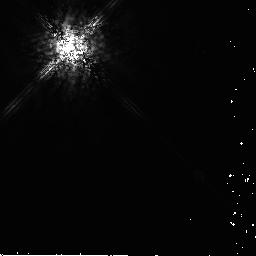
Target: AU-MIC. Instrument: NICMOS/NIC2. Filter: POL240L. Exposure: 12 min. Observation ID: n9r311030

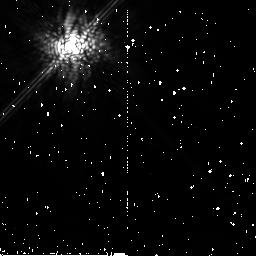
Target: HD-181327. Instrument: NICMOS/NIC2. Filter: POL120L. Exposure: 13 min. Observation ID: n9r340020

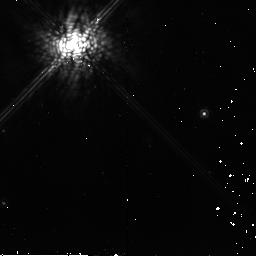
Target: HD-61005. Instrument: NICMOS/NIC2. Filter: POL120L. Exposure: 13 min. Observation ID: n9r361020

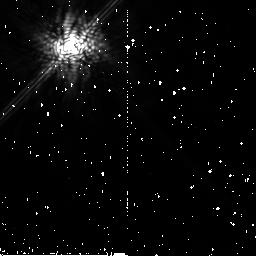
Target: HD-107146. Instrument: NICMOS/NIC2. Filter: POL240L. Exposure: 12 min. Observation ID: n9r350030

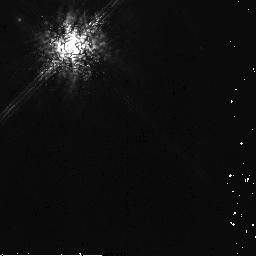
Target: HR-4796. Instrument: NICMOS/NIC2. Filter: POL240L. Exposure: 12 min. Observation ID: n9r331030

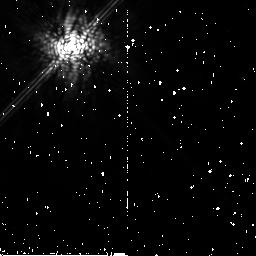
Target: HD-21447-PSF. Instrument: NICMOS/NIC2. Filter: POL0L. Exposure: 13 min. Observation ID: n9r370010

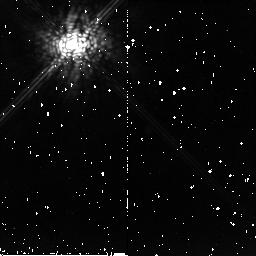
Target: HD-32297. Instrument: NICMOS/NIC2. Filter: POL0L. Exposure: 13 min. Observation ID: n9r321010

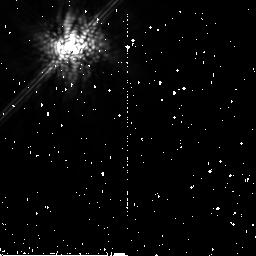
Target: GJ-784-PSF. Instrument: NICMOS/NIC2. Filter: POL120L. Exposure: 13 min. Observation ID: n9r371020

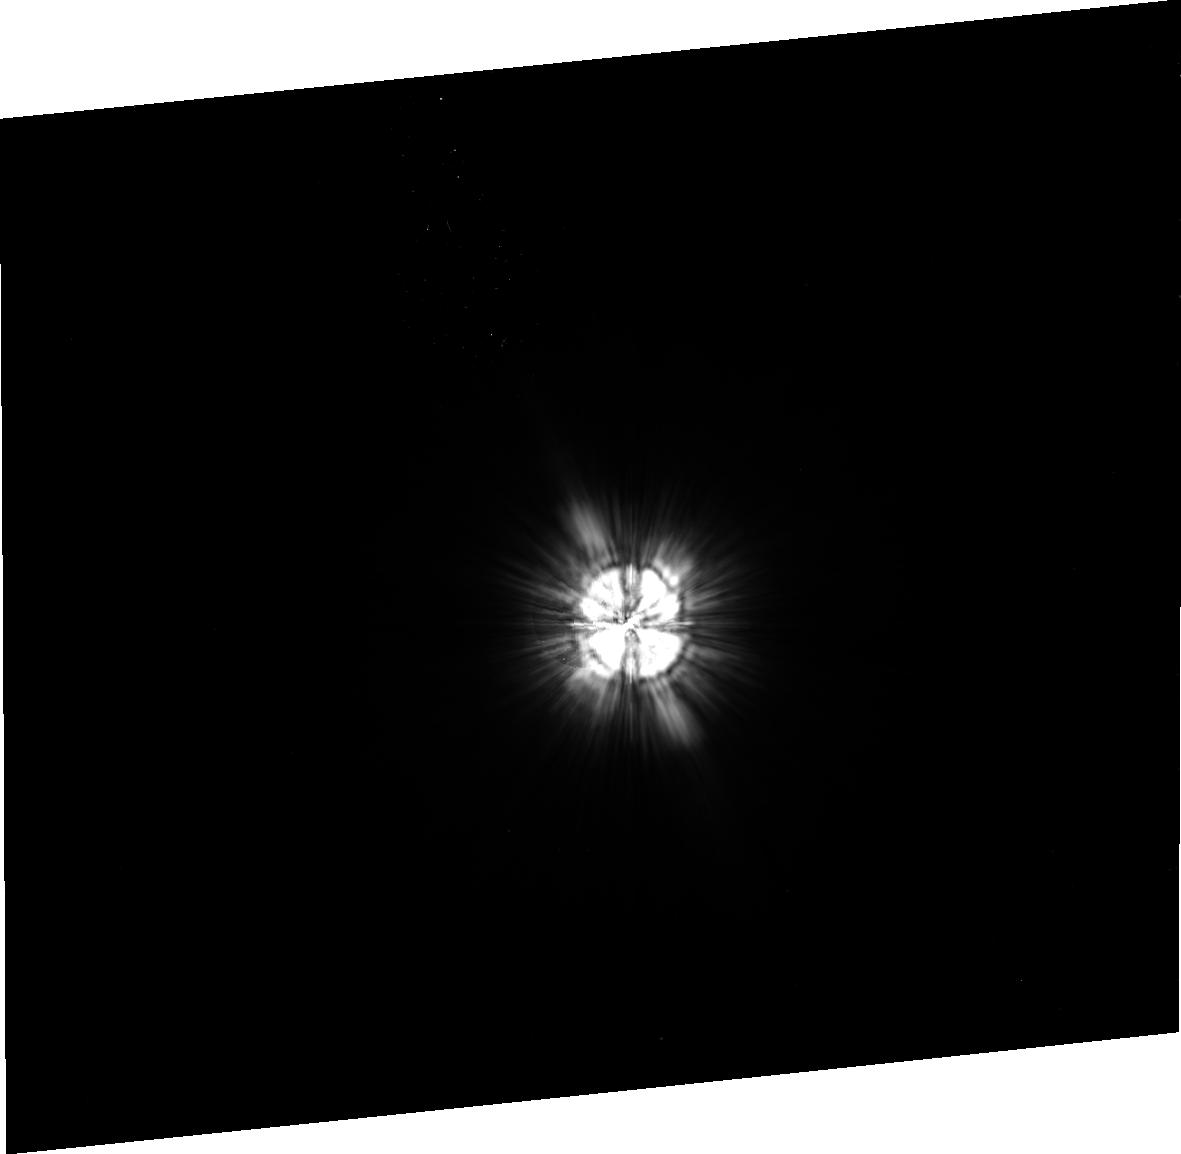
Target: HD-117176-PSF. Instrument: ACS/HRC. Filter: F606W. Exposure: 11 min. Observation ID: j9r386020

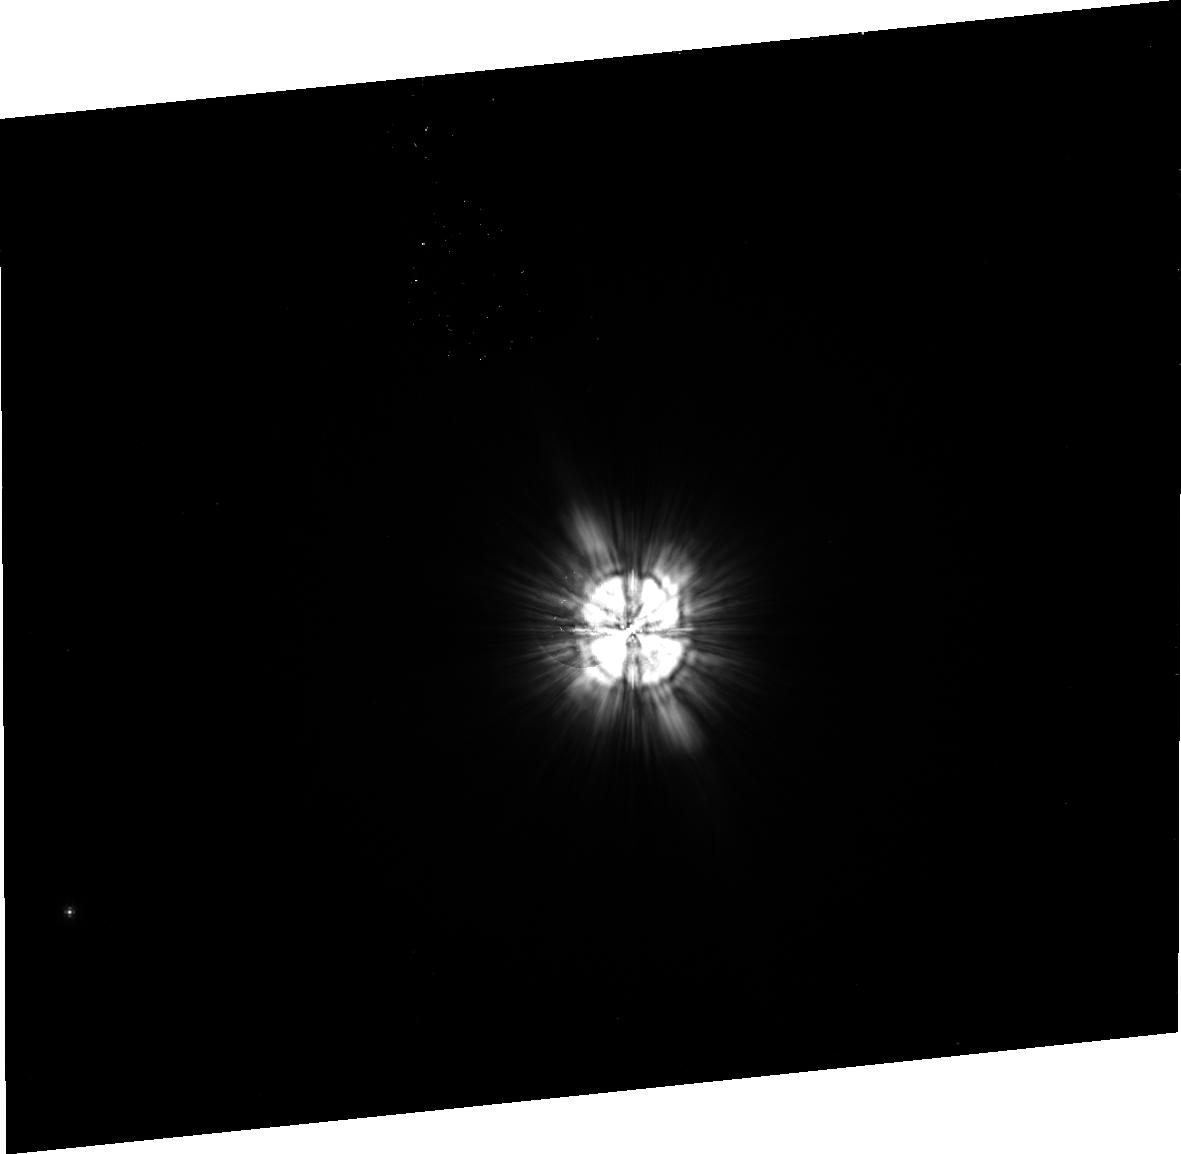
Target: HD-82943-PSF. Instrument: ACS/HRC. Filter: F606W. Exposure: 11 min. Observation ID: j9r390040

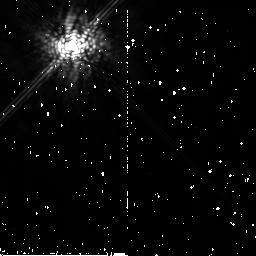
Target: HD-107146. Instrument: NICMOS/NIC2. Filter: POL0L. Exposure: 13 min. Observation ID: n9r352010

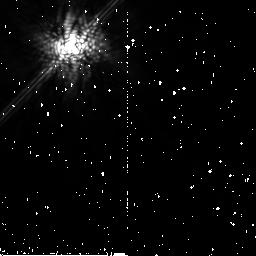
Target: AU-MIC. Instrument: NICMOS/NIC2. Filter: POL120L. Exposure: 13 min. Observation ID: n9r310020

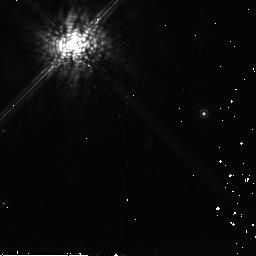
Target: HD-61005. Instrument: NICMOS/NIC2. Filter: POL240L. Exposure: 13 min. Observation ID: n9r363030

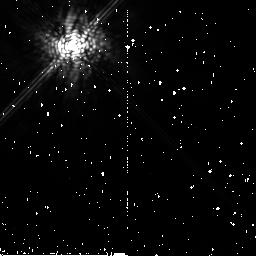
Target: HD-107146. Instrument: NICMOS/NIC2. Filter: POL240L. Exposure: 12 min. Observation ID: n9r352030

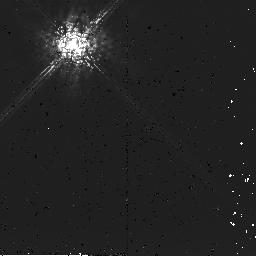
Target: HD-32297. Instrument: NICMOS/NIC2. Filter: POL240L. Exposure: 12 min. Observation ID: n9r321030

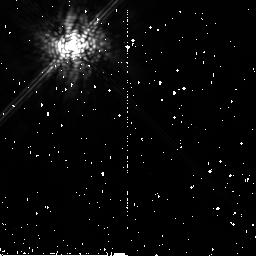
Target: HD-107146. Instrument: NICMOS/NIC2. Filter: POL120L. Exposure: 13 min. Observation ID: n9r352020

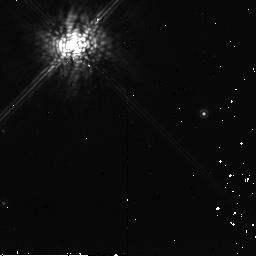
Target: HD-61005. Instrument: NICMOS/NIC2. Filter: POL120L. Exposure: 13 min. Observation ID: n9r363020

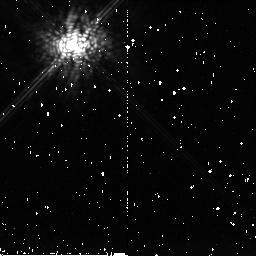
Target: HD-32297. Instrument: NICMOS/NIC2. Filter: POL120L. Exposure: 13 min. Observation ID: n9r323020

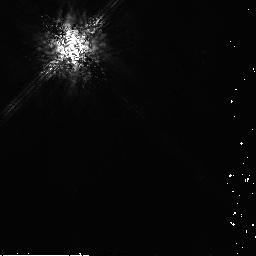
Target: HD-107146. Instrument: NICMOS/NIC2. Filter: POL240L. Exposure: 12 min. Observation ID: n9r351030

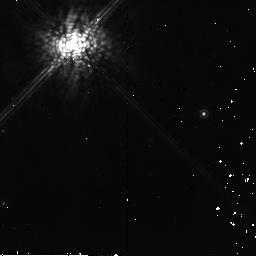
Target: HD-61005. Instrument: NICMOS/NIC2. Filter: POL0L. Exposure: 13 min. Observation ID: n9r363010

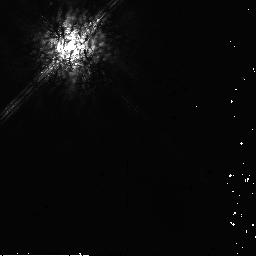
Target: HD-21447-PSF. Instrument: NICMOS/NIC2. Filter: POL240L. Exposure: 13 min. Observation ID: n9r370030

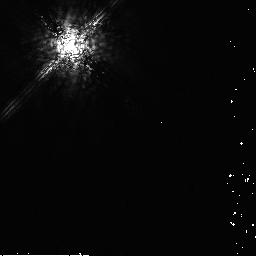
Target: GJ-784-PSF. Instrument: NICMOS/NIC2. Filter: POL240L. Exposure: 13 min. Observation ID: n9r371030

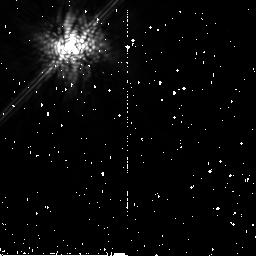
Target: AU-MIC. Instrument: NICMOS/NIC2. Filter: POL0L. Exposure: 13 min. Observation ID: n9r310010

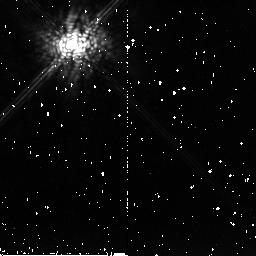
Target: HD-32297. Instrument: NICMOS/NIC2. Filter: POL120L. Exposure: 13 min. Observation ID: n9r321020

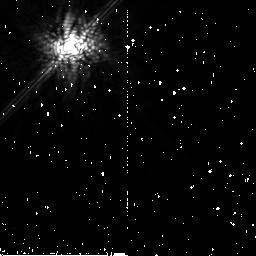
Target: HD-107146. Instrument: NICMOS/NIC2. Filter: POL120L. Exposure: 13 min. Observation ID: n9r350020

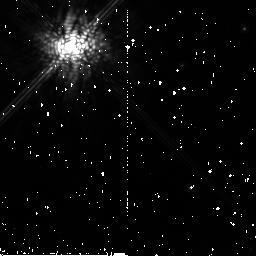
Target: HD-61005. Instrument: NICMOS/NIC2. Filter: POL120L. Exposure: 13 min. Observation ID: n9r360020

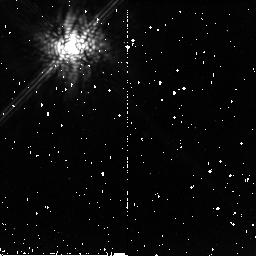
Target: HD-32297. Instrument: NICMOS/NIC2. Filter: POL0L. Exposure: 13 min. Observation ID: n9r322010

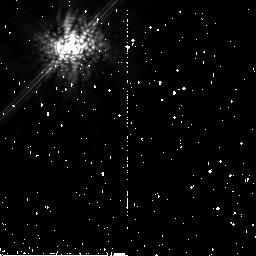
Target: GJ-784-PSF. Instrument: NICMOS/NIC2. Filter: POL0L. Exposure: 13 min. Observation ID: n9r371010

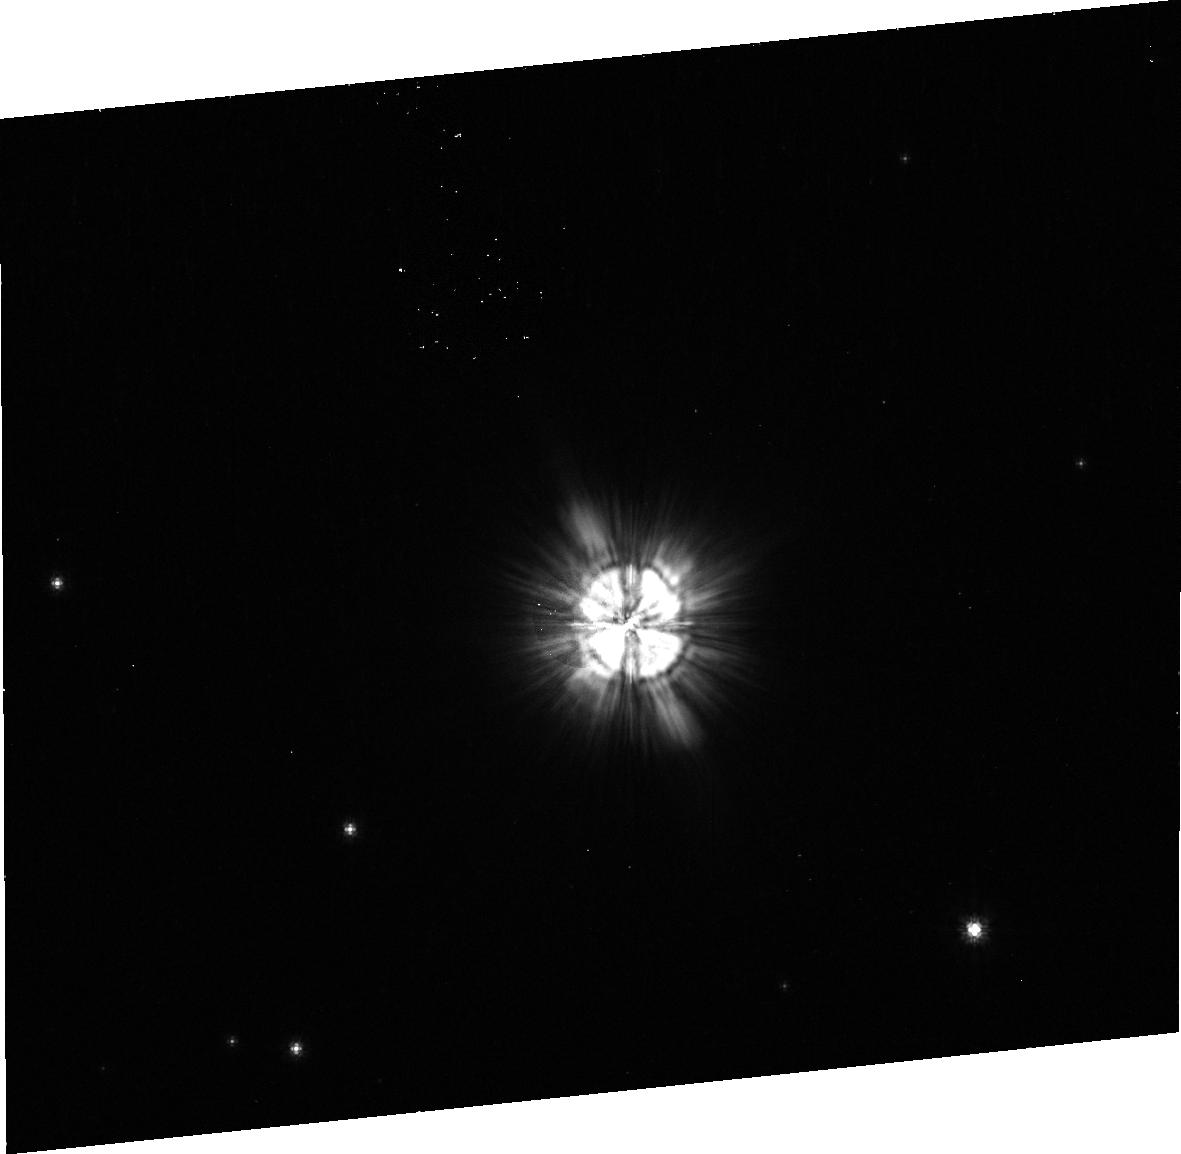
Target: HD-61005. Instrument: ACS/HRC. Filter: F606W. Exposure: 11 min. Observation ID: j9r384020

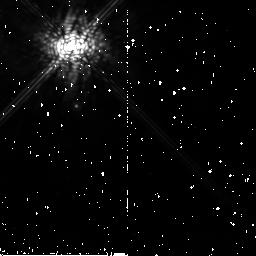
Target: HR-4796. Instrument: NICMOS/NIC2. Filter: POL0L. Exposure: 13 min. Observation ID: n9r330010

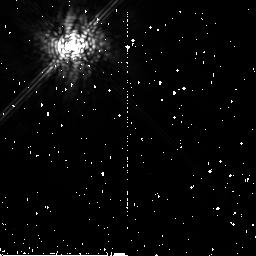
Target: HD-107146. Instrument: NICMOS/NIC2. Filter: POL120L. Exposure: 13 min. Observation ID: n9r353020

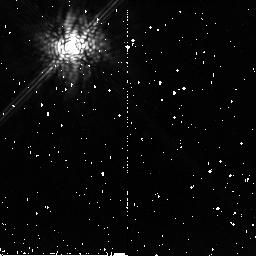
Target: HD-32297. Instrument: NICMOS/NIC2. Filter: POL120L. Exposure: 13 min. Observation ID: n9r322020

Coronagraphic Polarimetry of HST-Resolved Debris Disks (PI: Hines, Dean C.)

We propose to take full advantage of the recently commissioned coronagraphic polarimetry modes of ACS and NICMOS to obtain imaging polarimetry of circumstellar debris disks that were imaged previously by the HST coronagraphs, but without the polarizers. It is well established that stars form in gas-rich protostellar disks, and that the planets of our solar system formed from a circum-solar disk. However, the connection between the circumstellar disks that we observe around other stars and the processes of planet formation is still very uncertain. Mid-IR spectral studies have suggested that disk grains are growing in the environments of young stellar objects during the putative planet-formation epoch. Furthermore, structures revealed in well resolved images of circumstellar disks suggest gravitational influences on the disks from co-orbital bodies of planetary mass. Unfortunately, existing imaging data provides only rudimentary information abou the disk grains and their environments. Our proposed observations, which can be obtained only with HST, will enable us to quantitatively determine the sizes of the grains and optical depths as functions of their location within the disks (i.e., detailed tomography). Armed with these well-determine physical and geometrical systemic parameters, we will develop a set of self-consistent models of disk structures to investigate possible interactions between unseen planets and the disks from which they formed. Our results will also calibrate models of the thermal emission from these disks, that will in turn enable us to infer the properties of other debris disks that cannot be spatially resolved with current or planned instruments and telescopes.